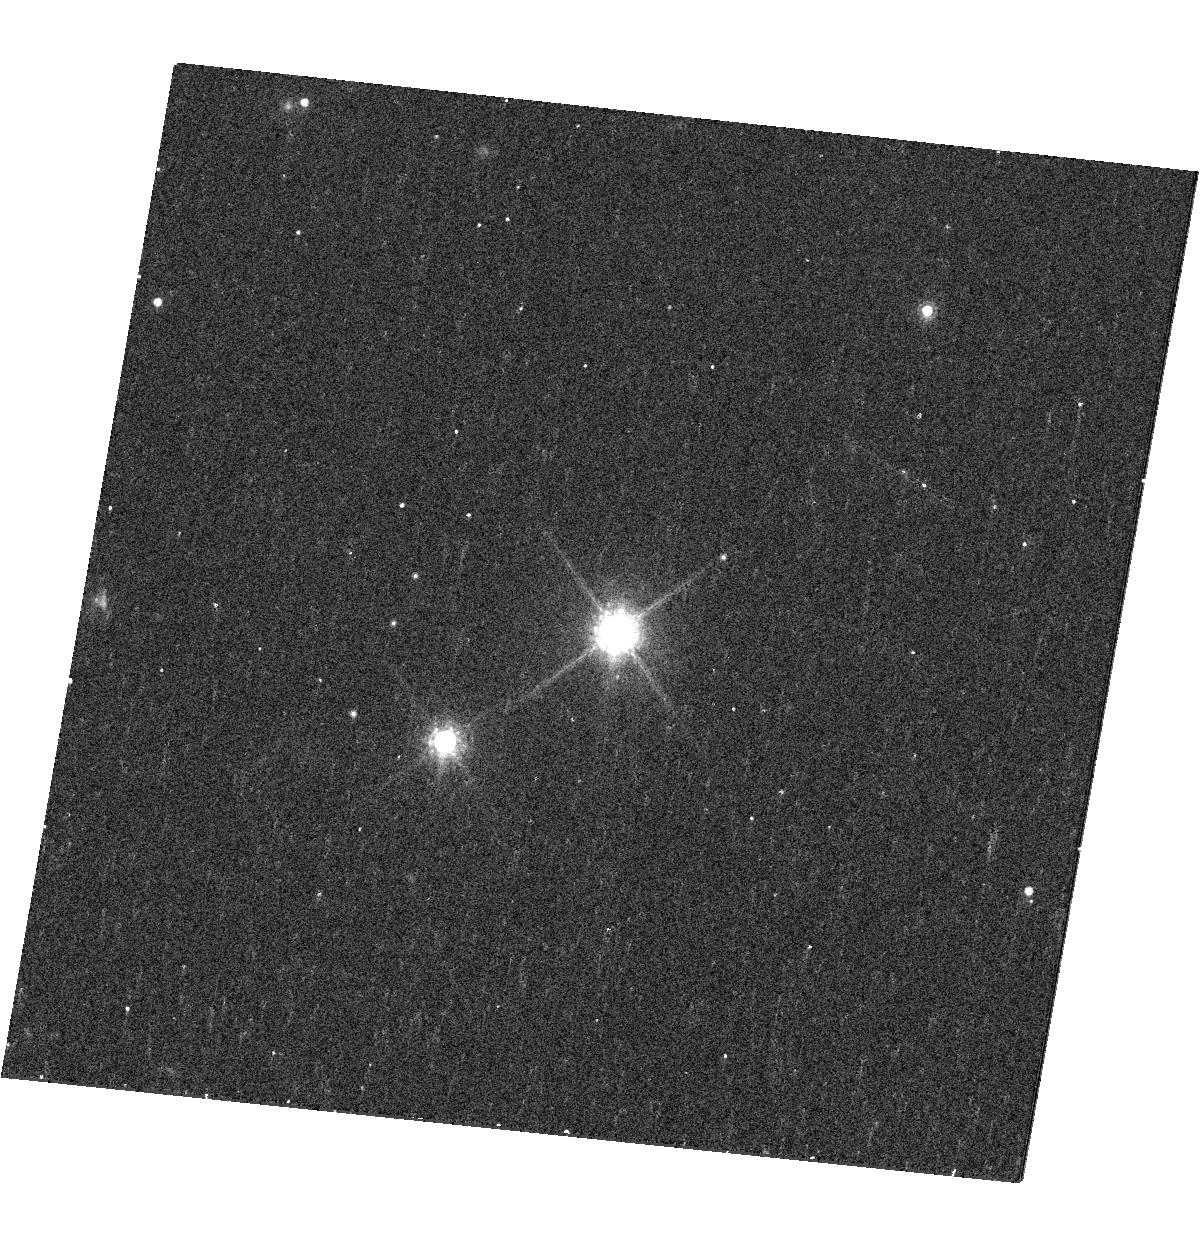
Target: 2M1207. Instrument: WFC3/UVIS. Filter: F850LP. Exposure: 13 min. Observation ID: hst_12507_14_wfc3_uvis_f850lp_ibsm14

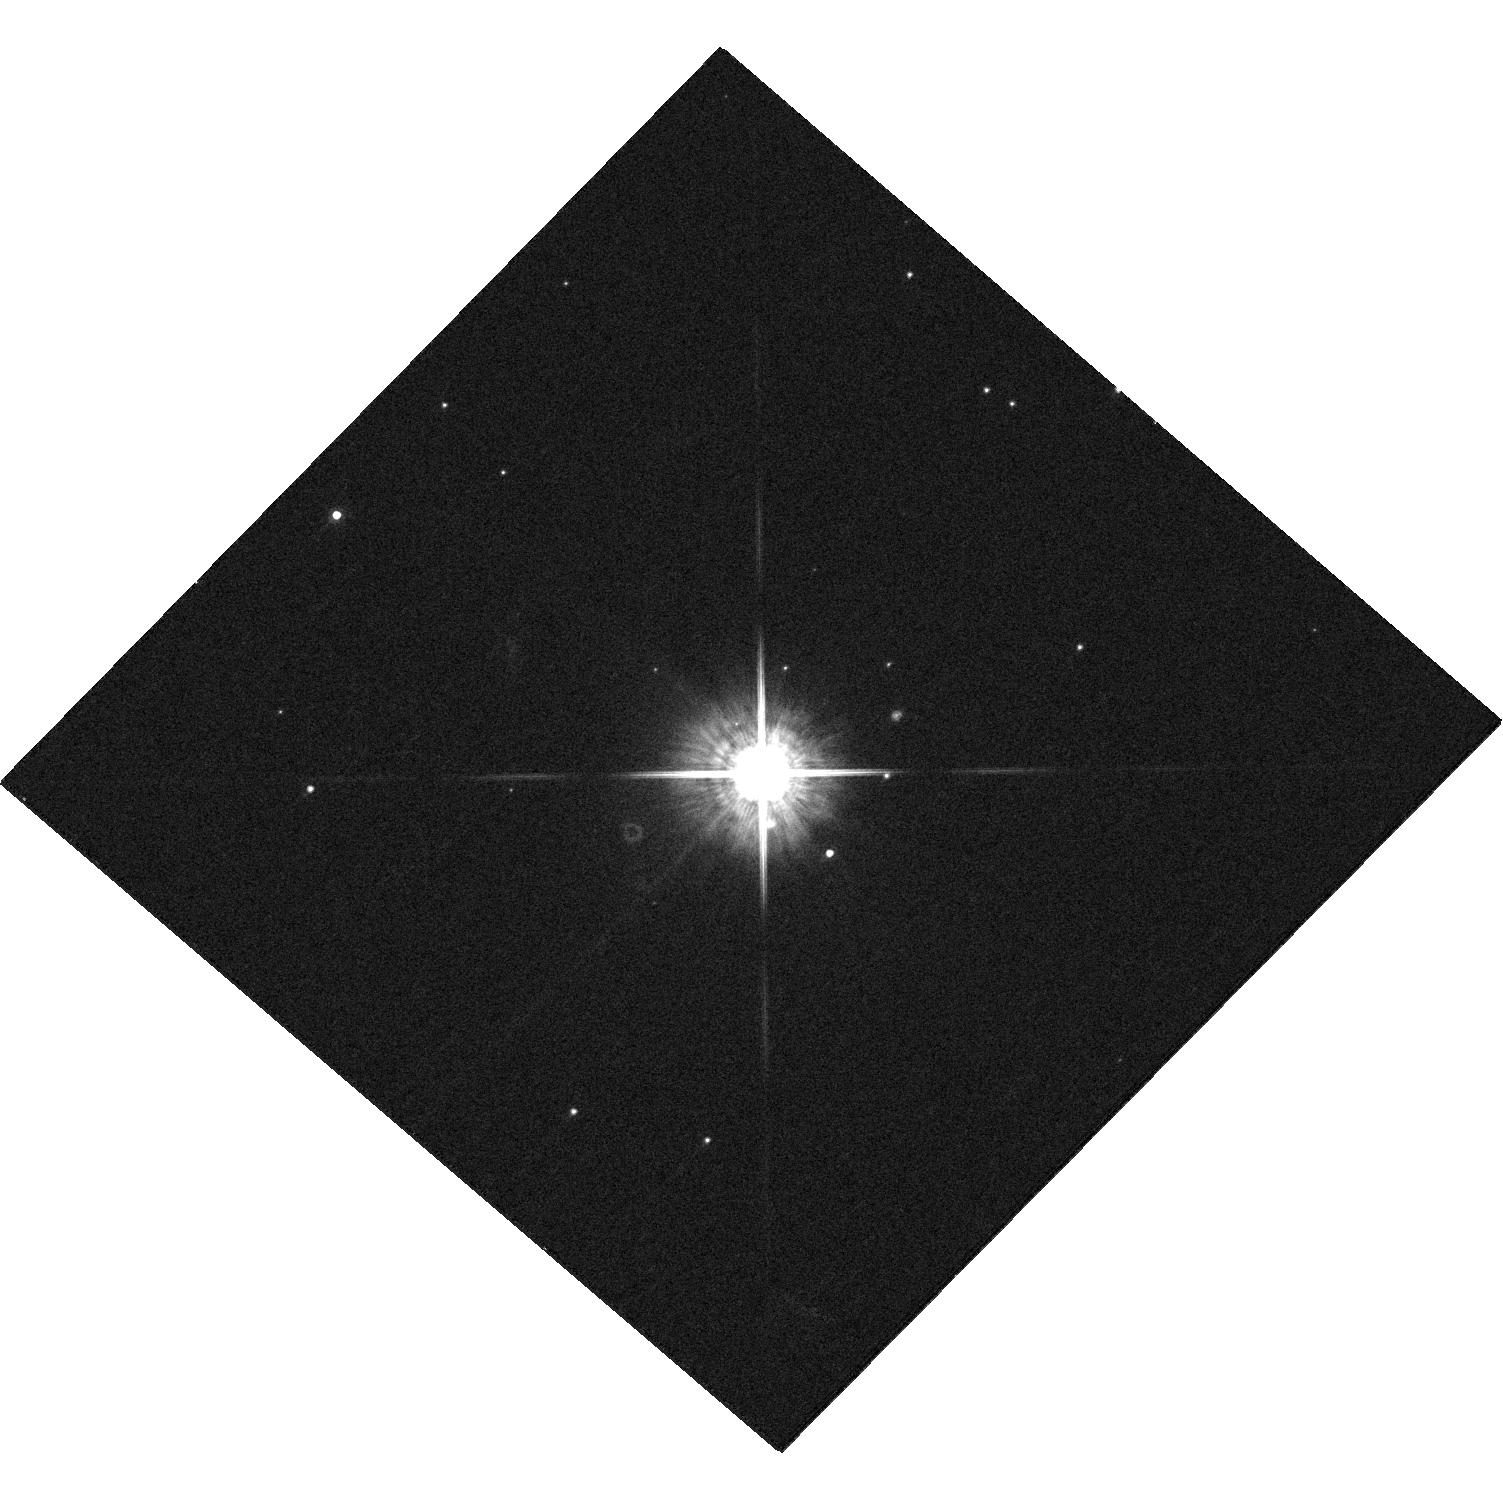
Target: 1RXSJ1609. Instrument: WFC3/UVIS. Filter: F775W. Exposure: 4 min. Observation ID: hst_12507_23_wfc3_uvis_f775w_ibsm23

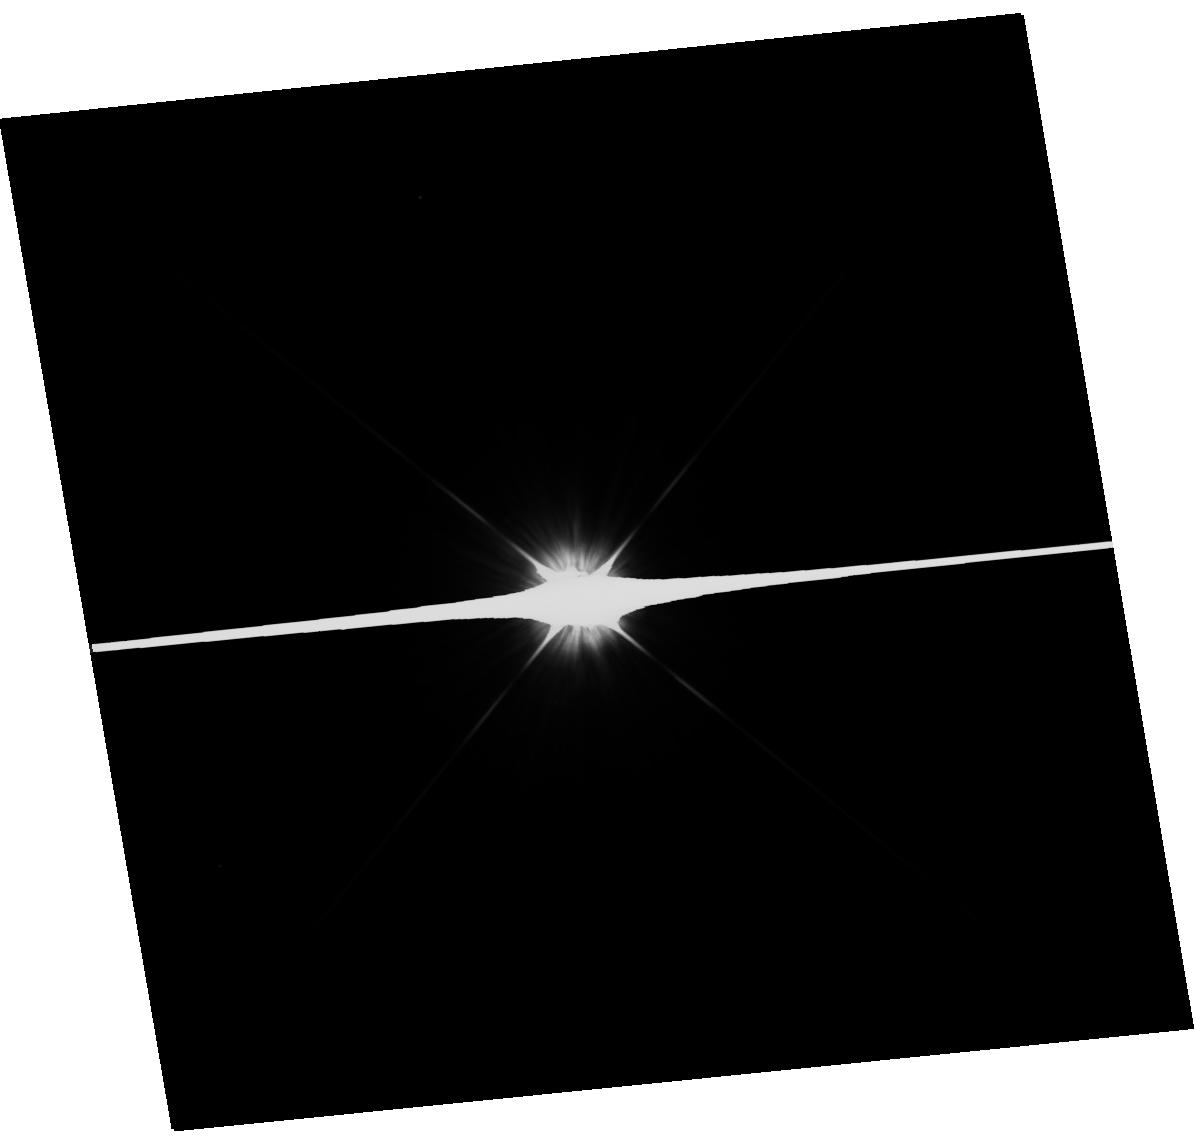
Target: HR7329. Instrument: WFC3/UVIS. Filter: F475W. Exposure: 1 min. Observation ID: hst_12507_17_wfc3_uvis_f475w_ibsm17

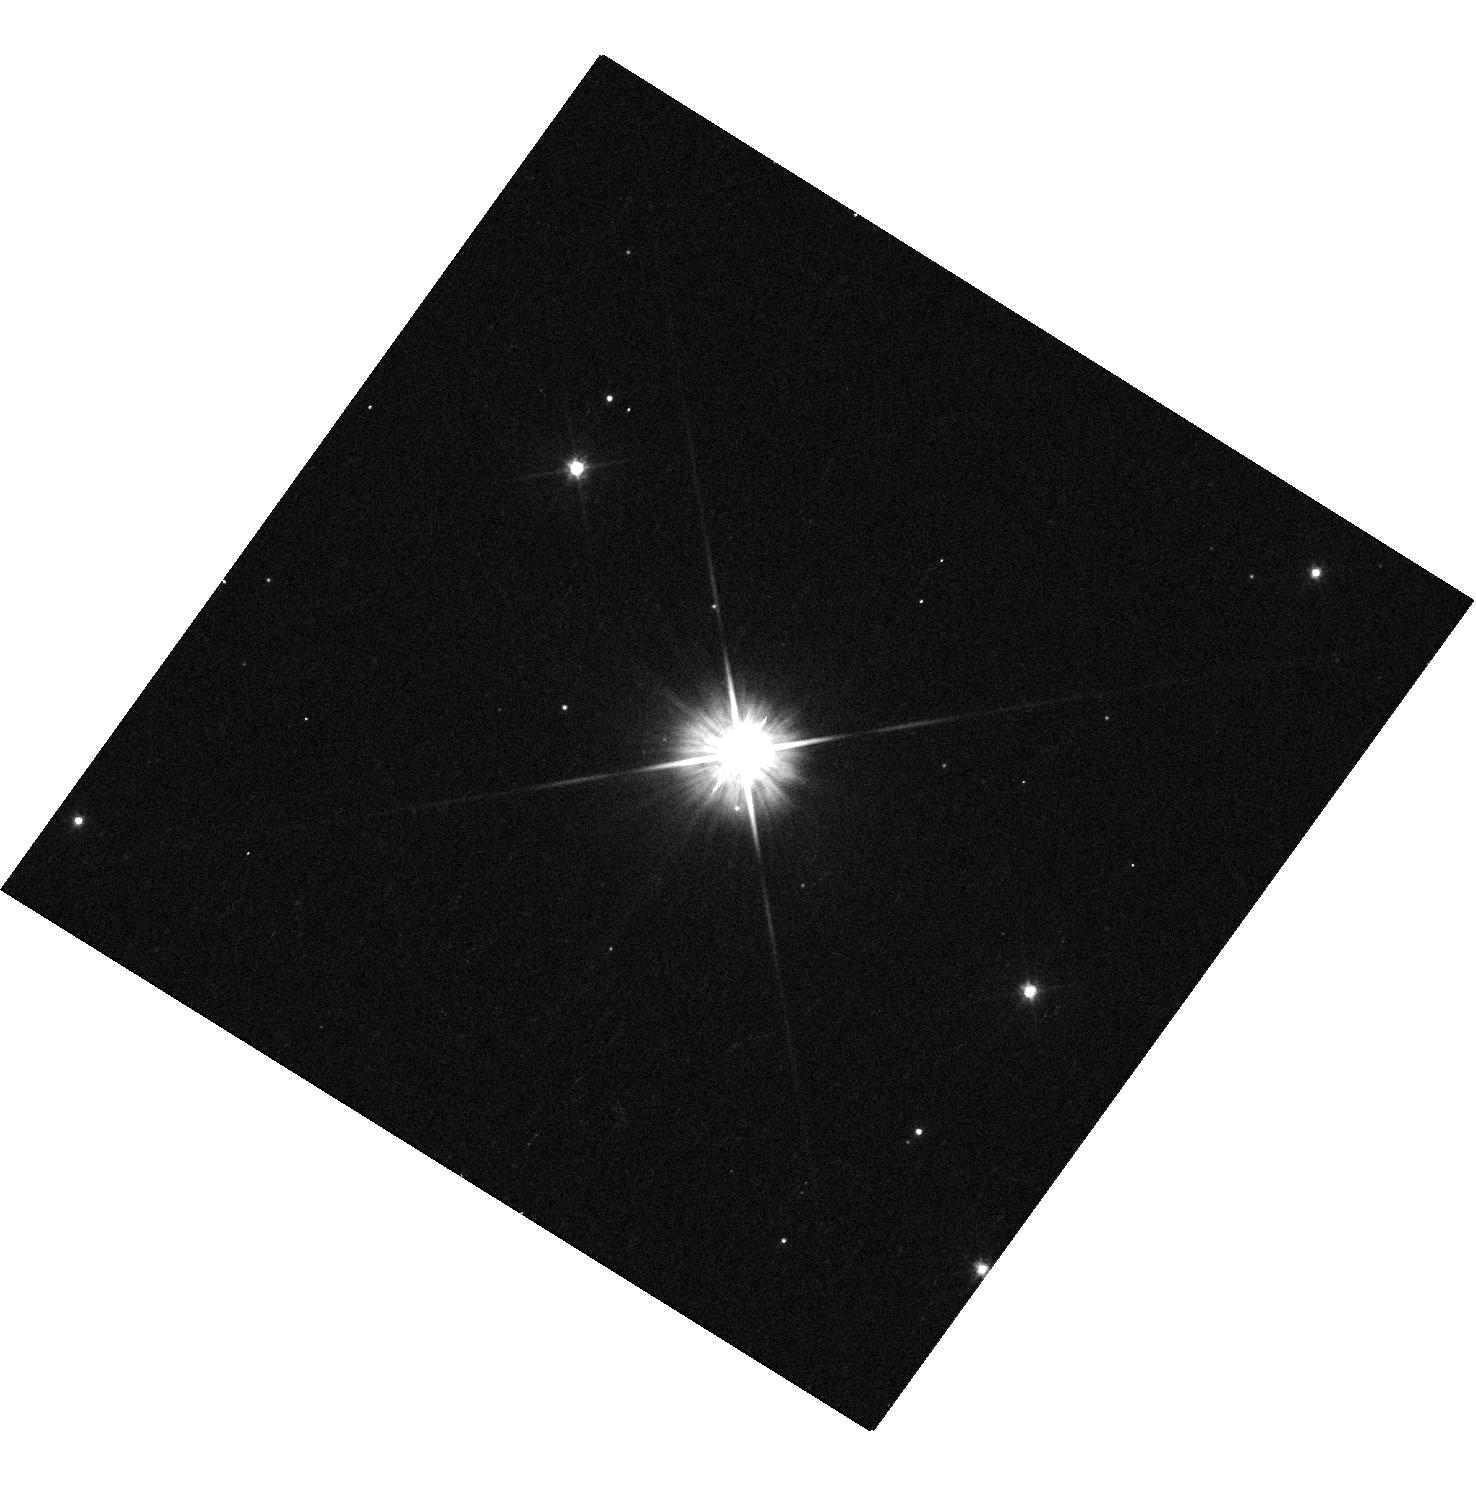
Target: GSC6214-210. Instrument: WFC3/UVIS. Filter: F555W. Exposure: 4 min. Observation ID: hst_12507_21_wfc3_uvis_f555w_ibsm21

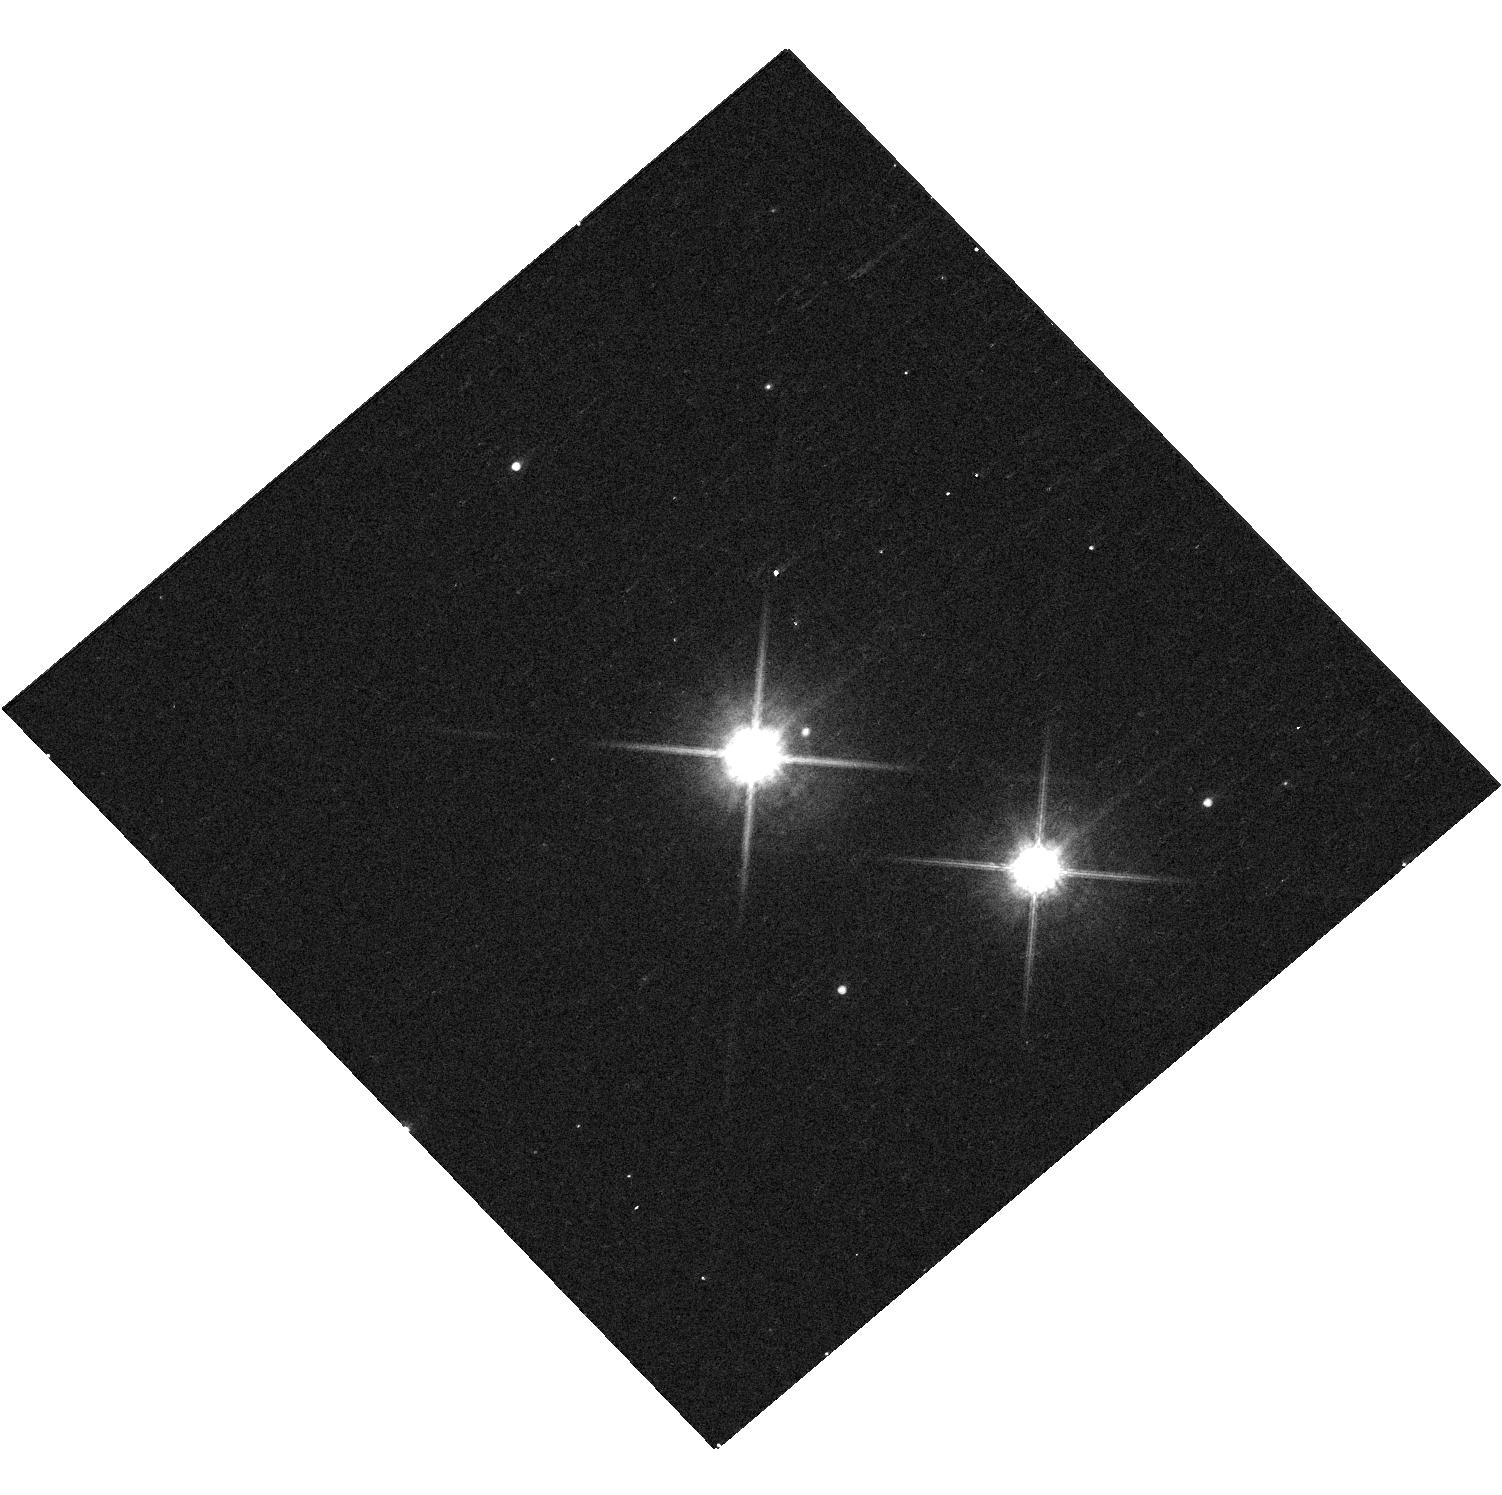
Target: FWTAU. Instrument: WFC3/UVIS. Filter: F850LP. Exposure: 4 min. Observation ID: hst_12507_24_wfc3_uvis_f850lp_ibsm24

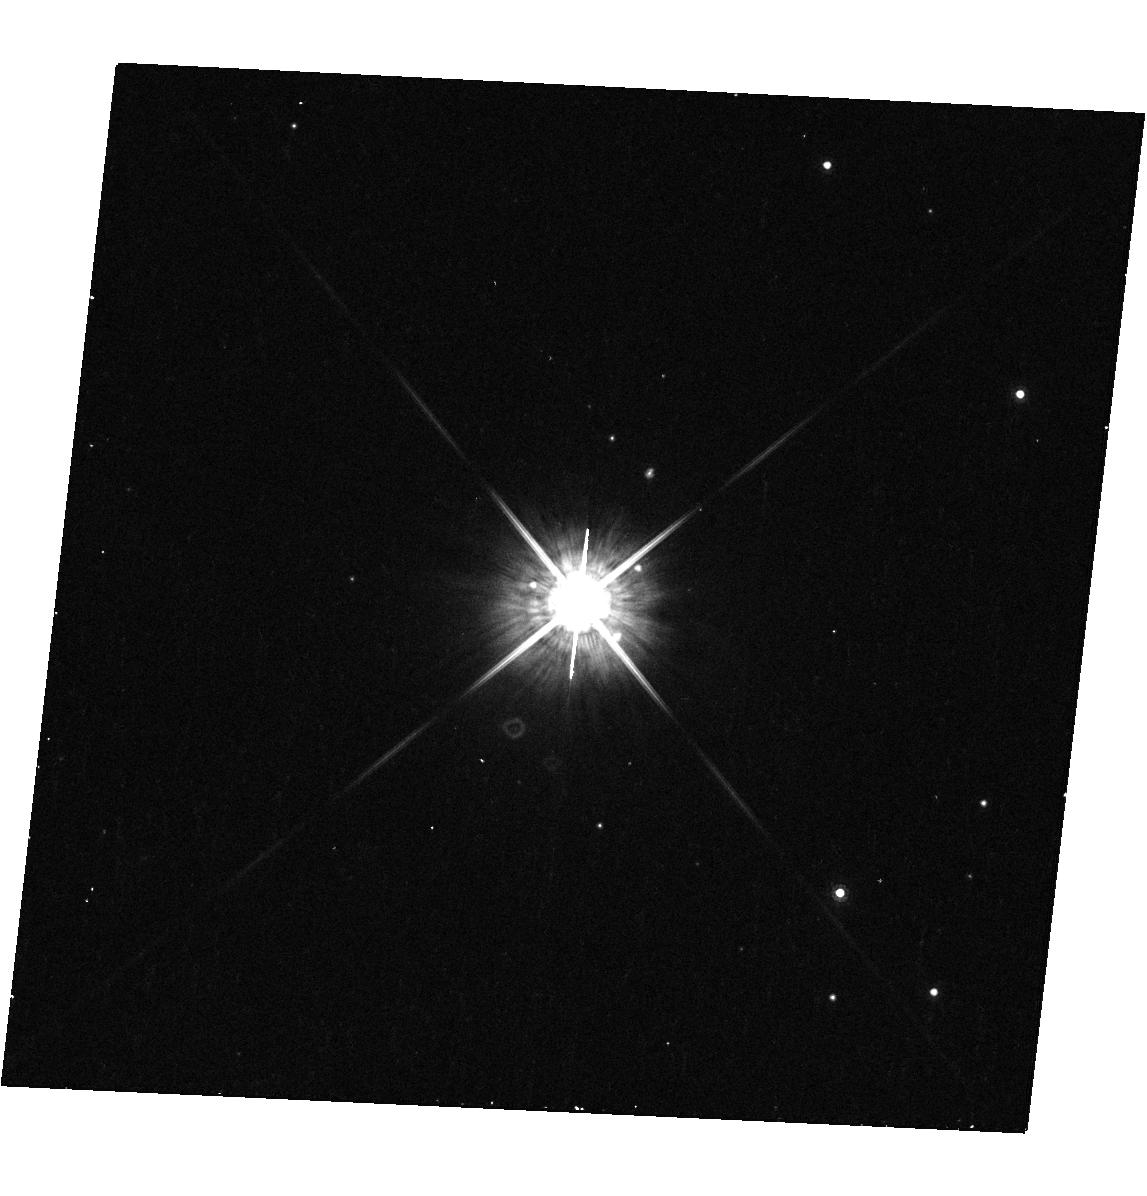
Target: CTCHA. Instrument: WFC3/UVIS. Filter: F775W. Exposure: 5 min. Observation ID: hst_12507_15_wfc3_uvis_f775w_ibsm15

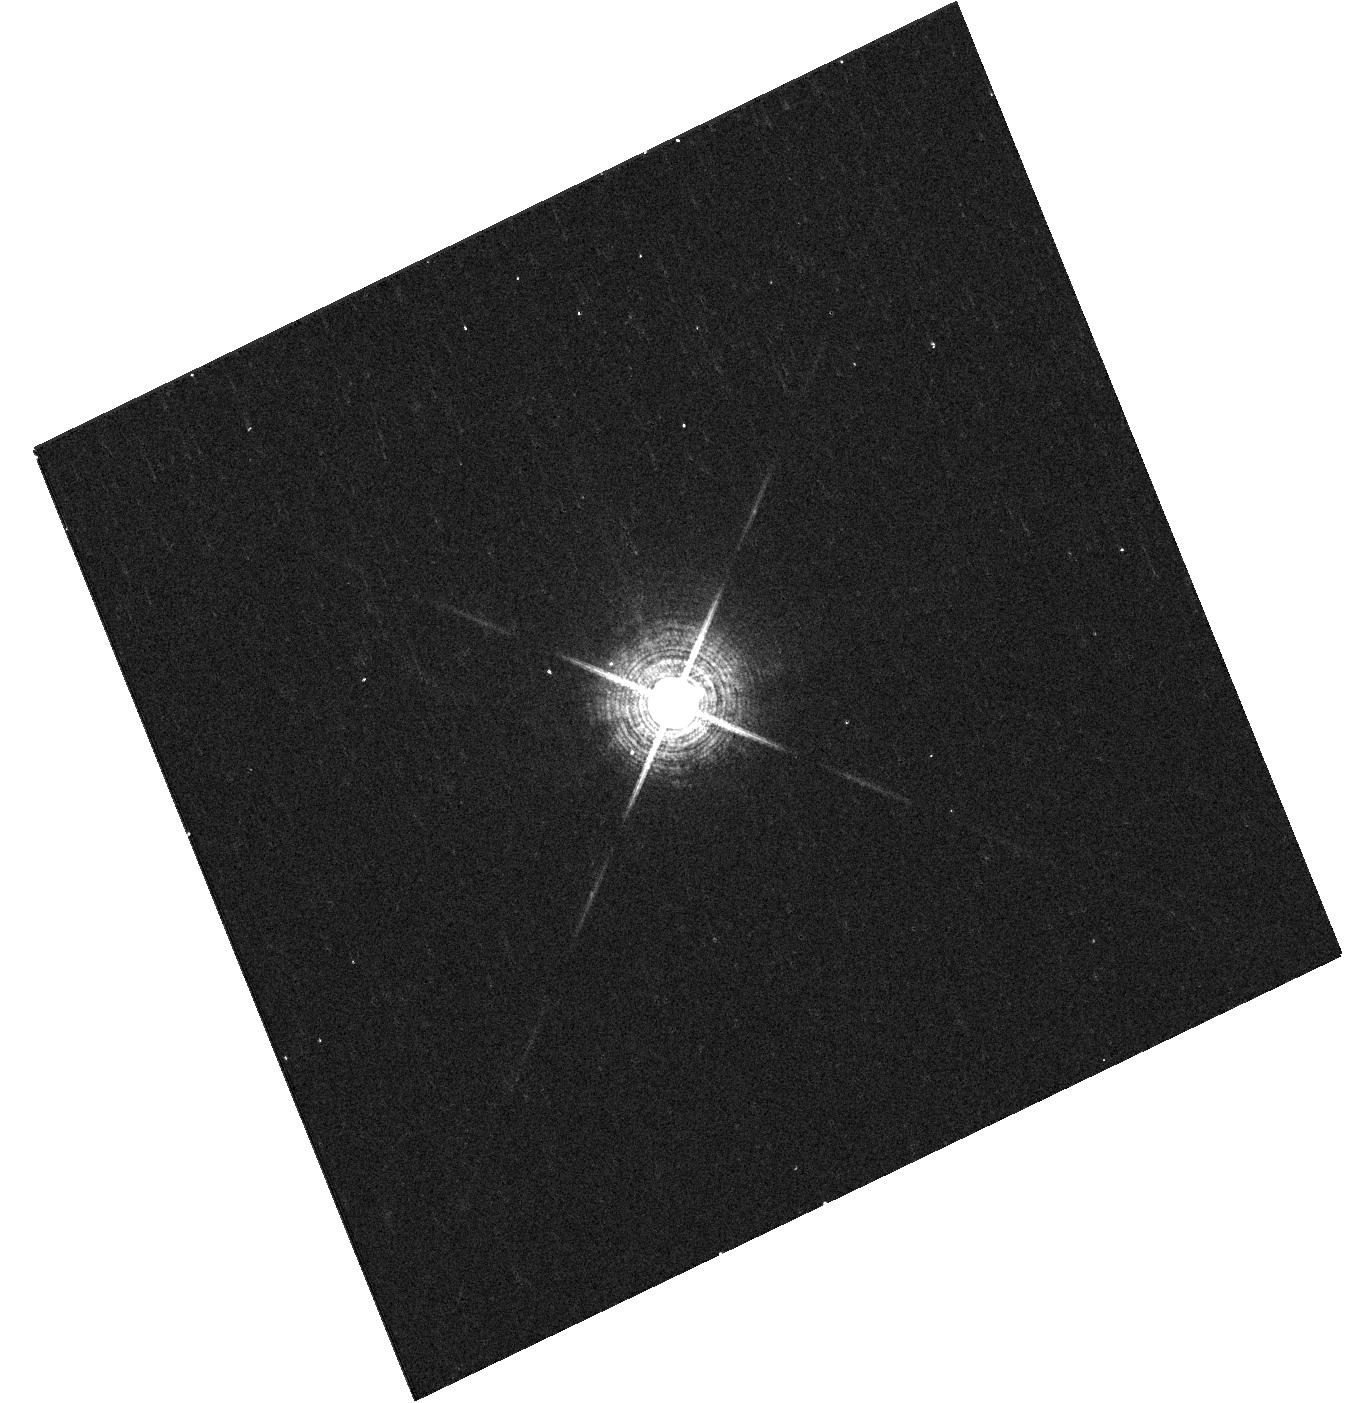
Target: GSC8047. Instrument: WFC3/UVIS. Filter: F673N. Exposure: 7 min. Observation ID: hst_12507_19_wfc3_uvis_f673n_ibsm19

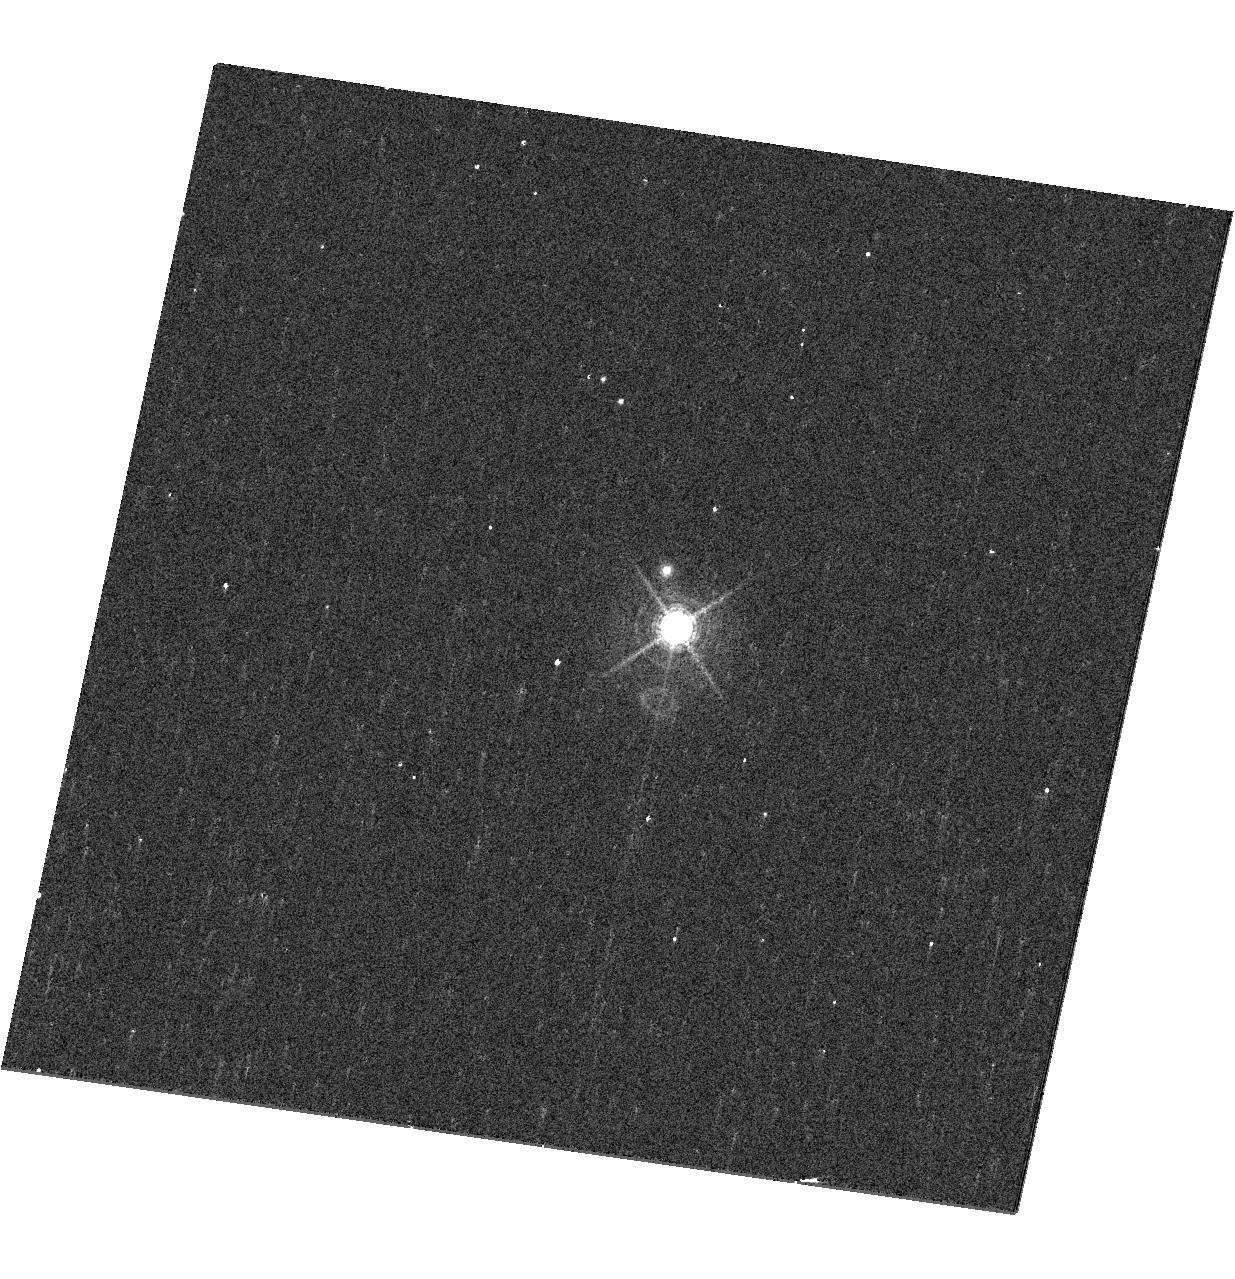
Target: PDS70. Instrument: WFC3/UVIS. Filter: F656N. Exposure: 6 min. Observation ID: hst_12507_18_wfc3_uvis_f656n_ibsm18

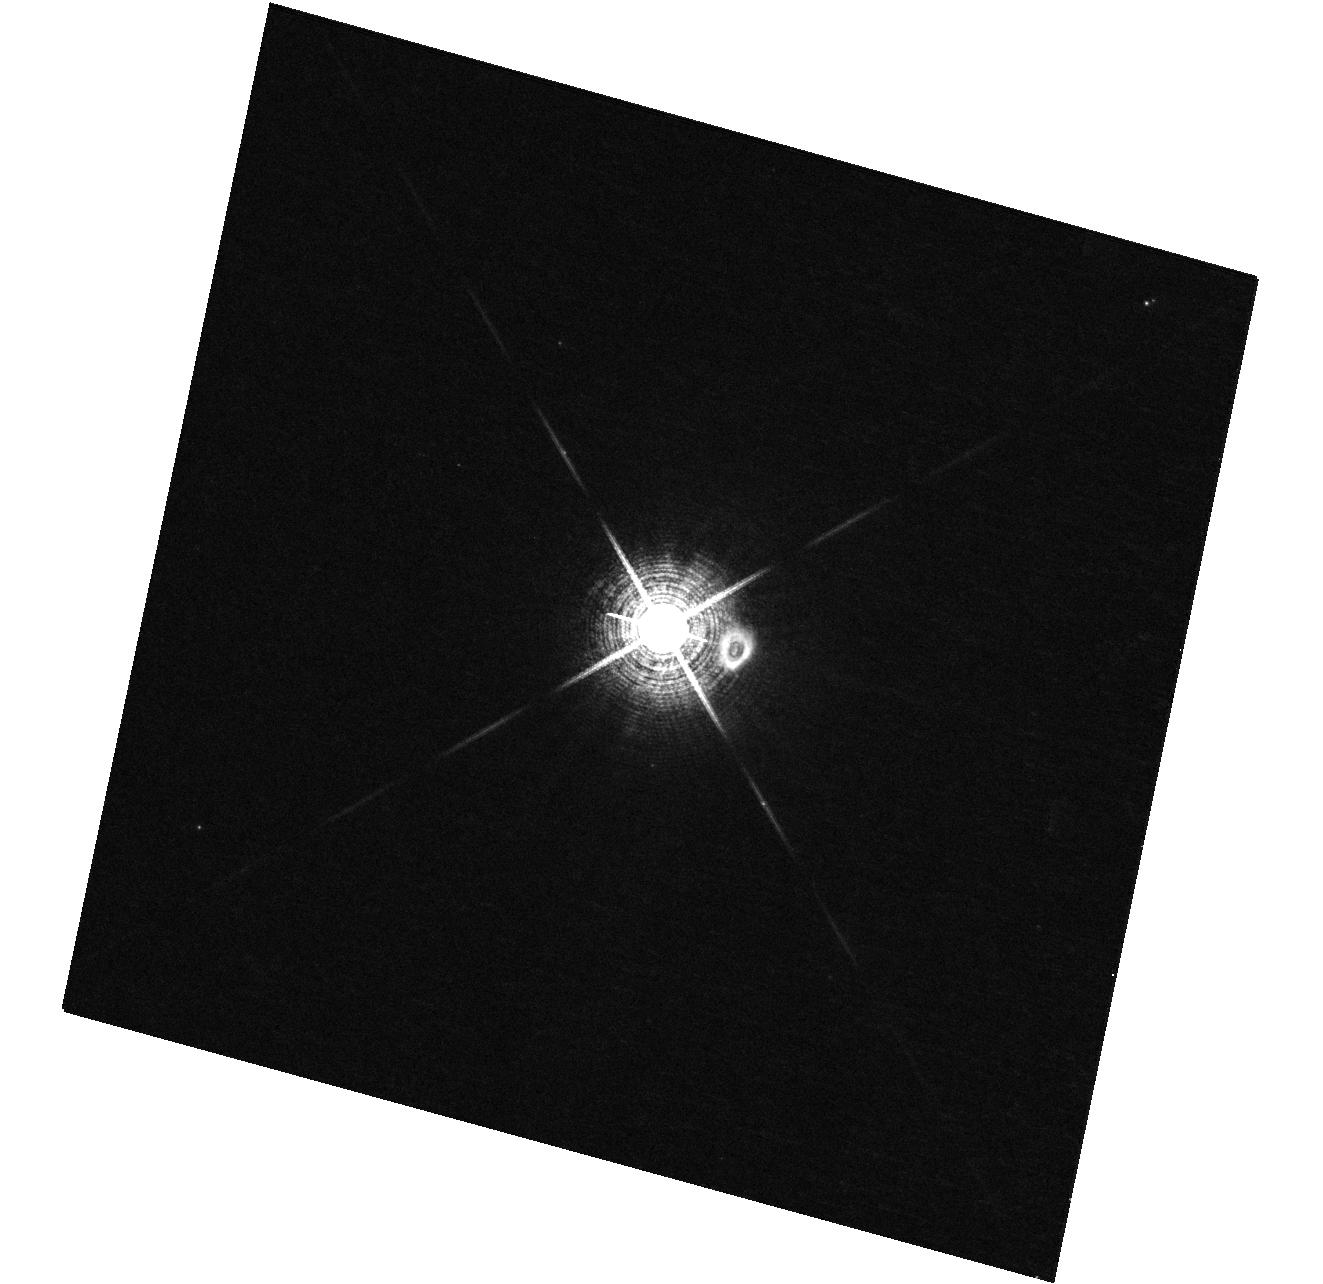
Target: ABPIC. Instrument: WFC3/UVIS. Filter: F656N. Exposure: 40 min. Observation ID: hst_12507_22_wfc3_uvis_f656n_ibsm22

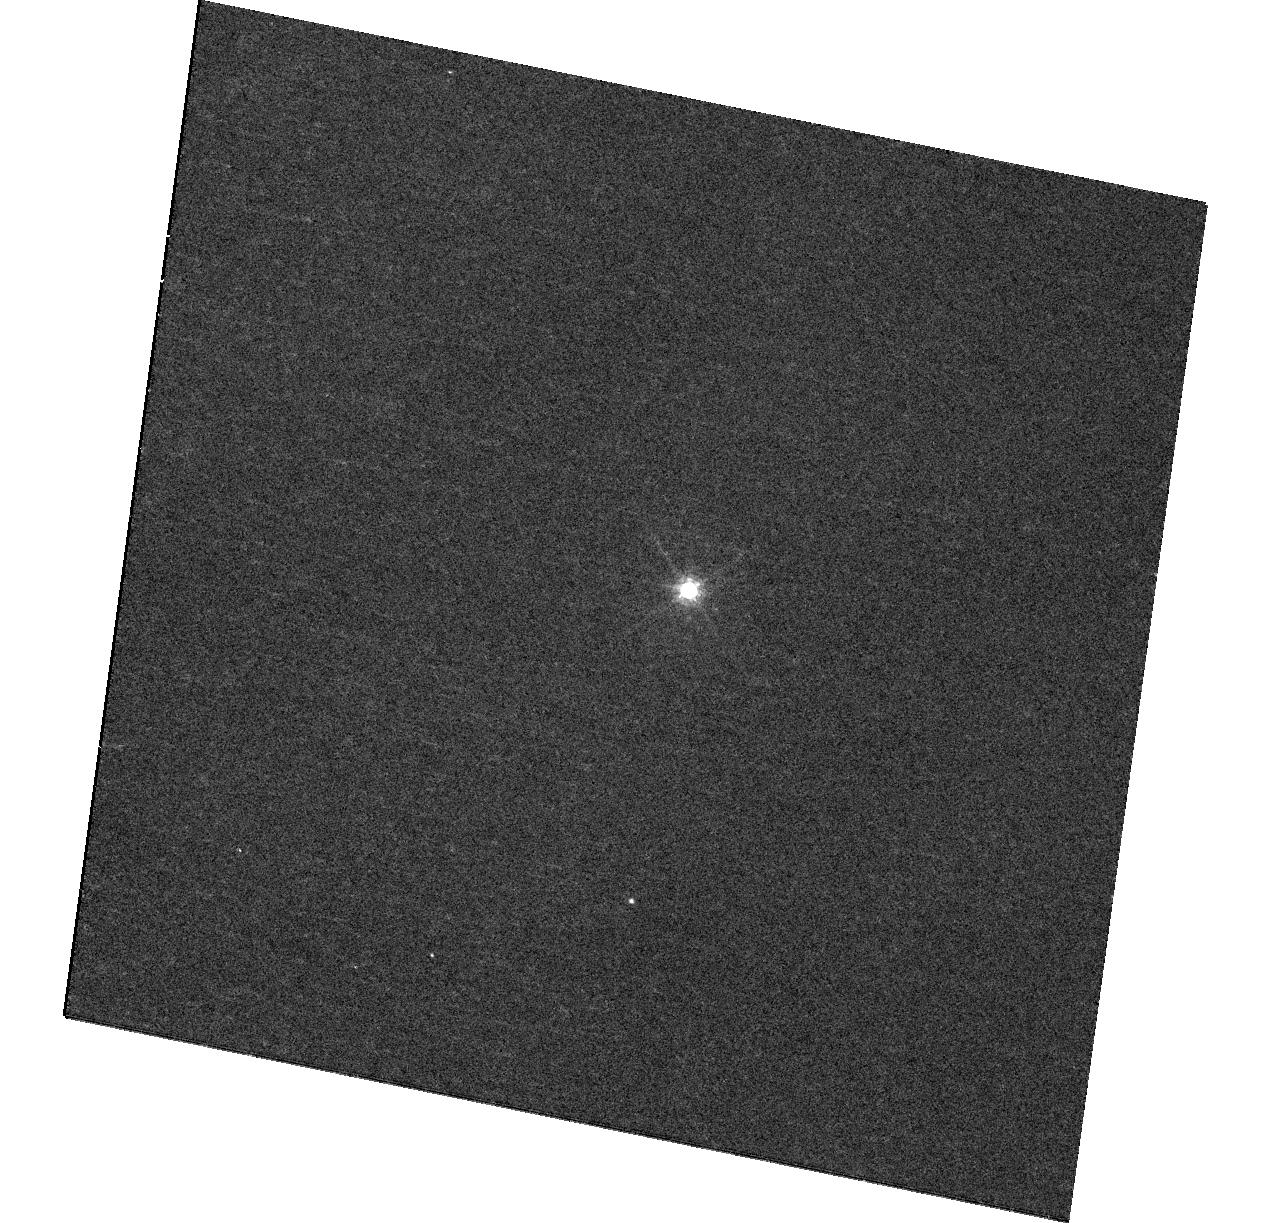
Target: CHXR73. Instrument: WFC3/UVIS. Filter: F625W. Exposure: 30 min. Observation ID: hst_12507_13_wfc3_uvis_f625w_ibsm13

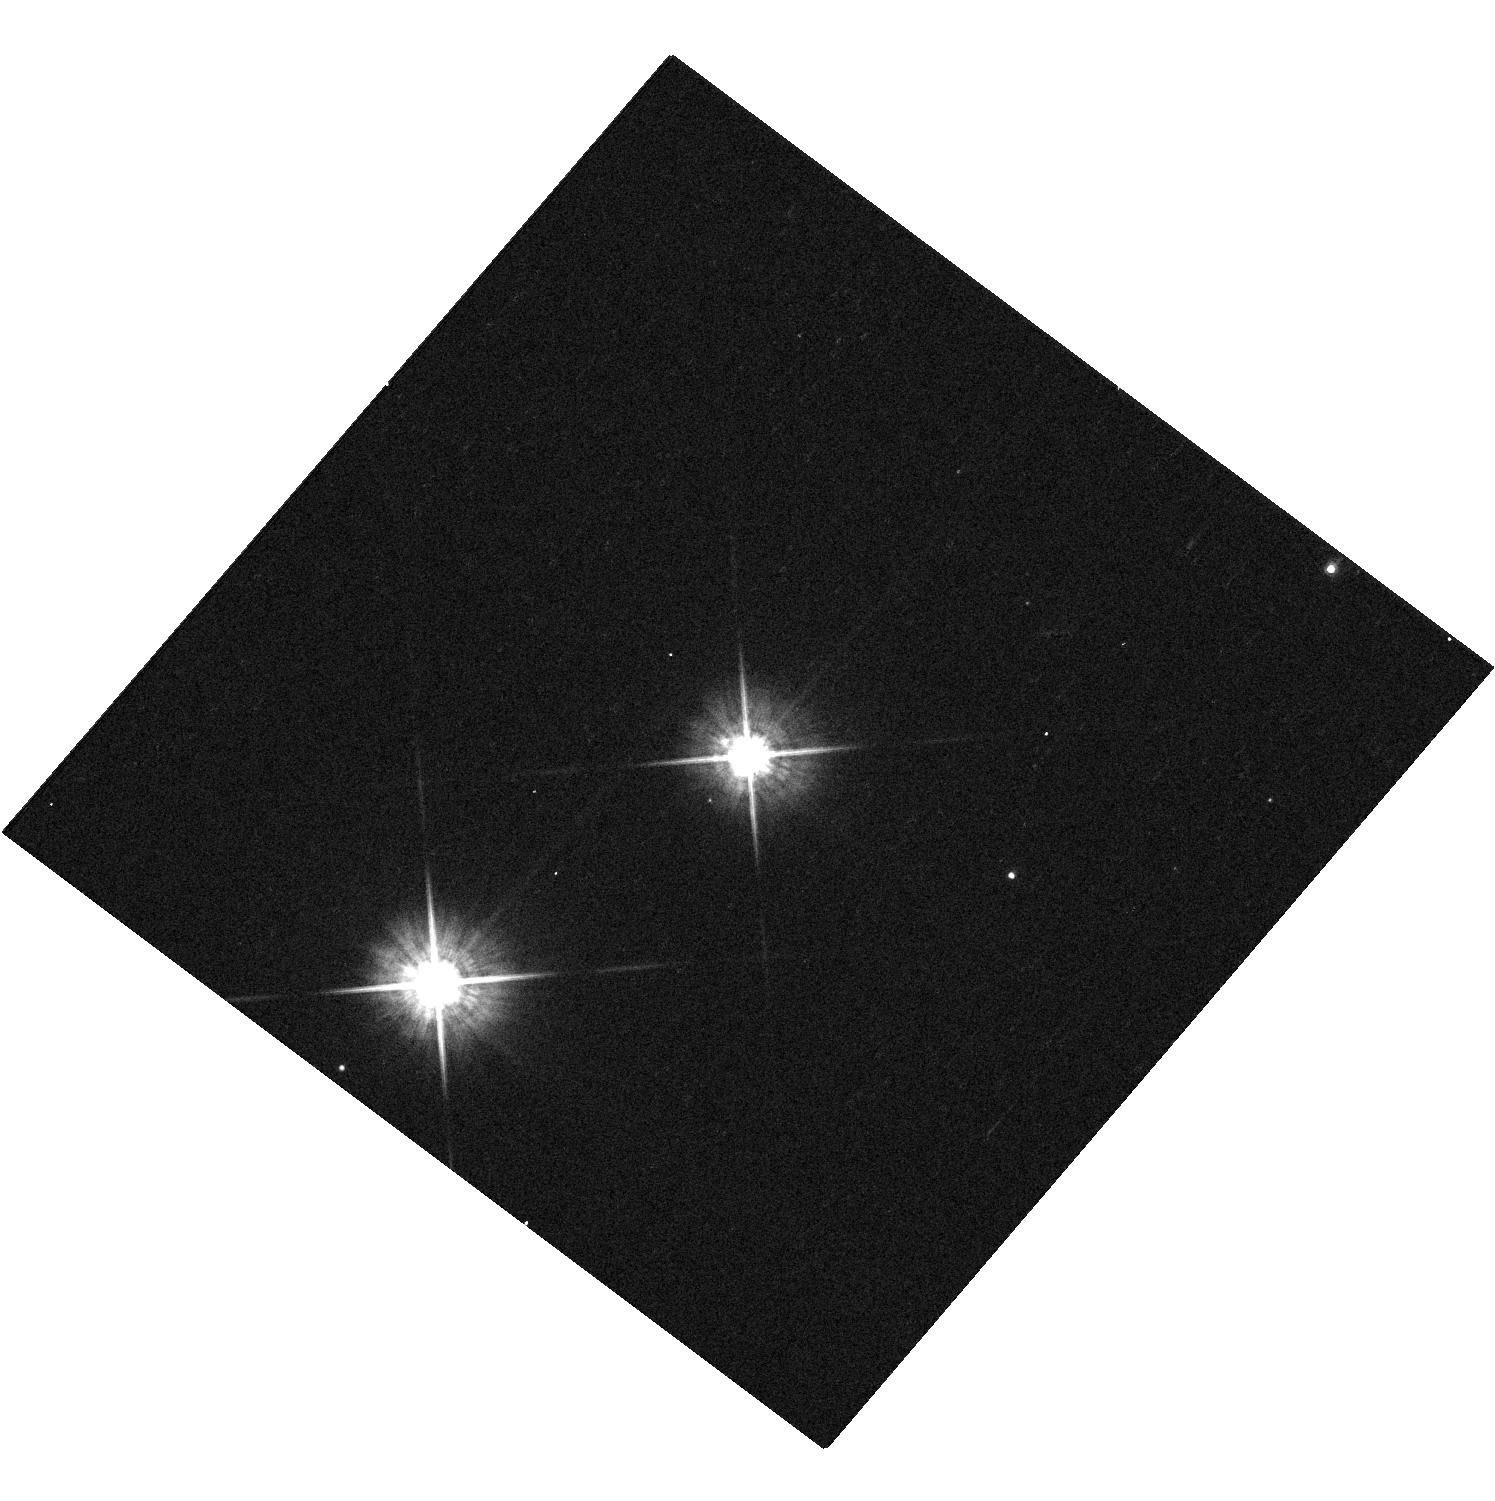
Target: DHTAU. Instrument: WFC3/UVIS. Filter: F625W. Exposure: 2 min. Observation ID: hst_12507_20_wfc3_uvis_f625w_ibsm20

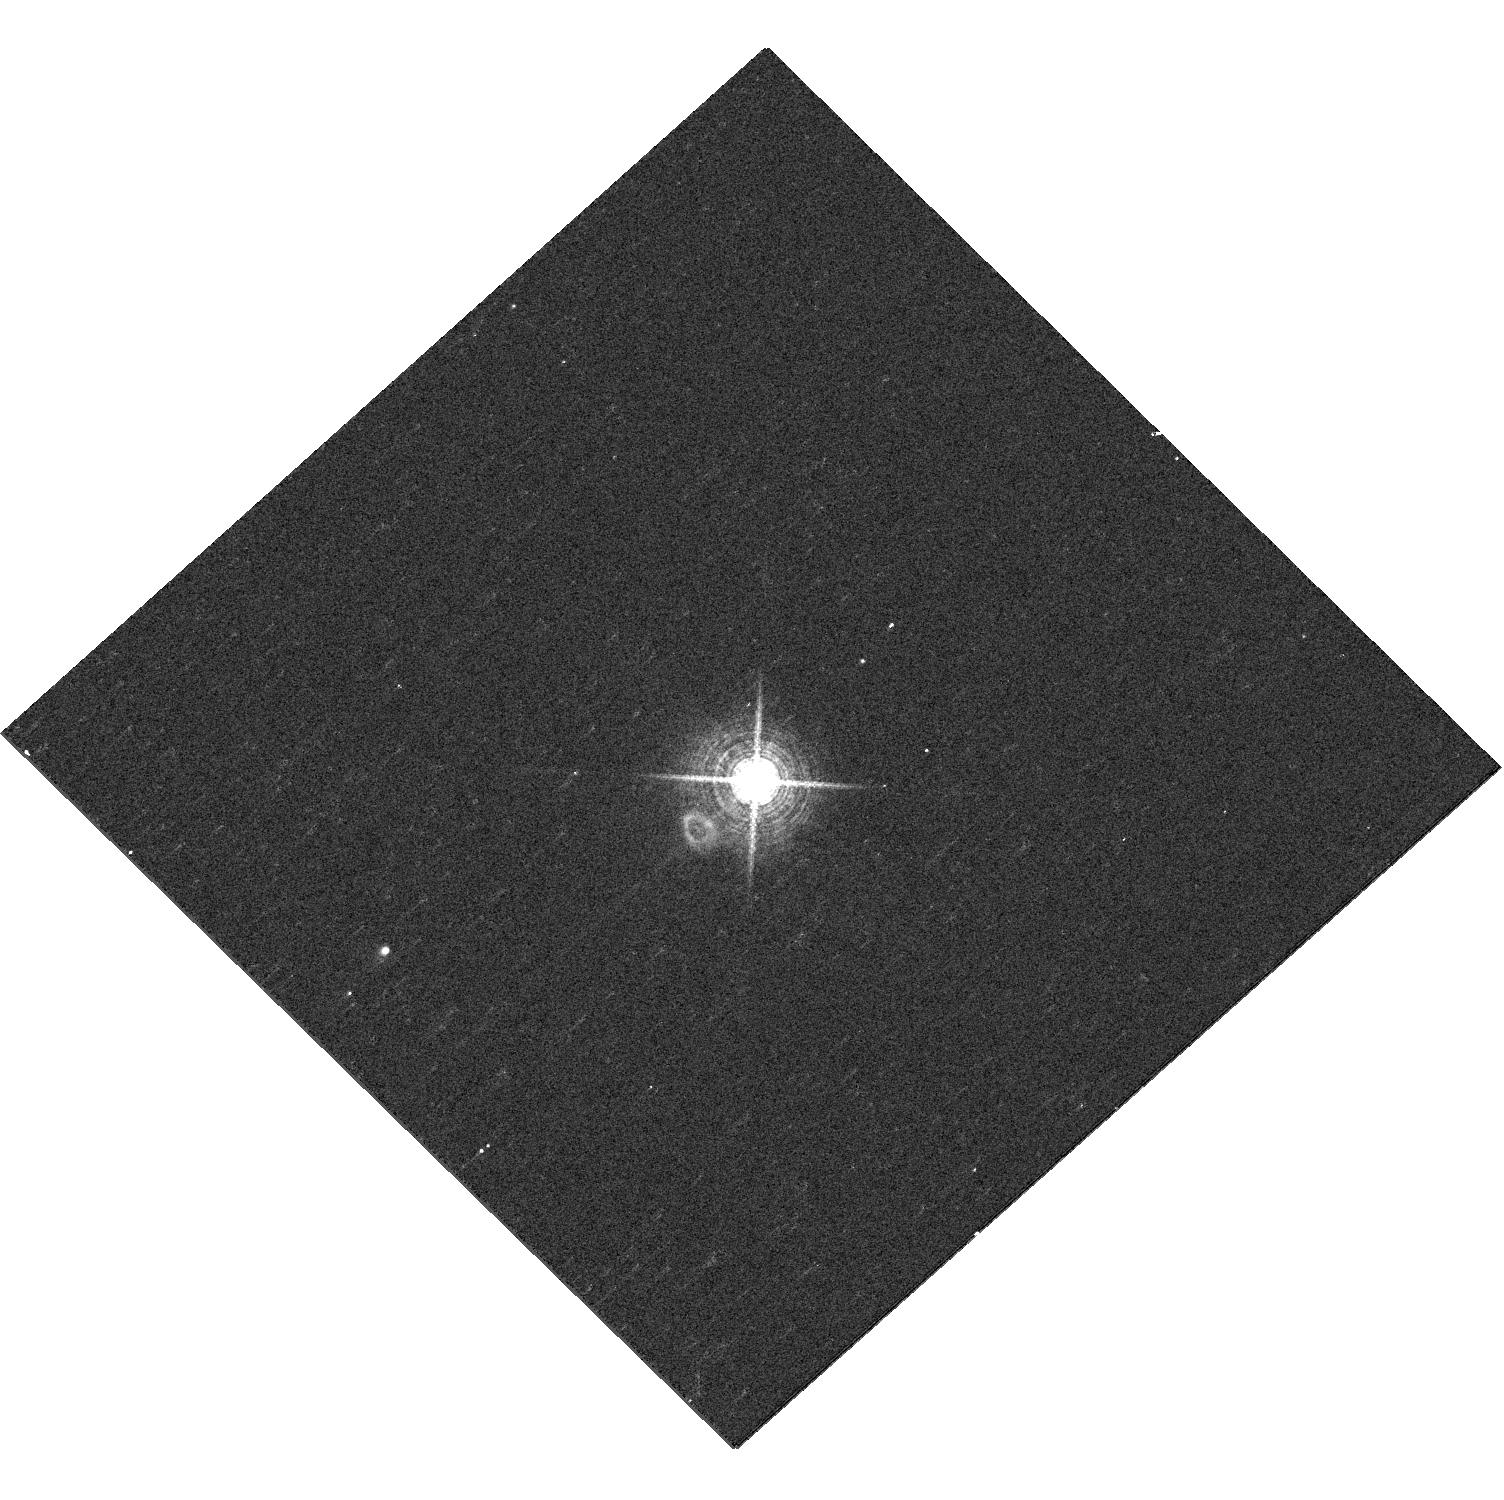
Target: GQLUP. Instrument: WFC3/UVIS. Filter: F656N. Exposure: 4 min. Observation ID: hst_12507_16_wfc3_uvis_f656n_ibsm16

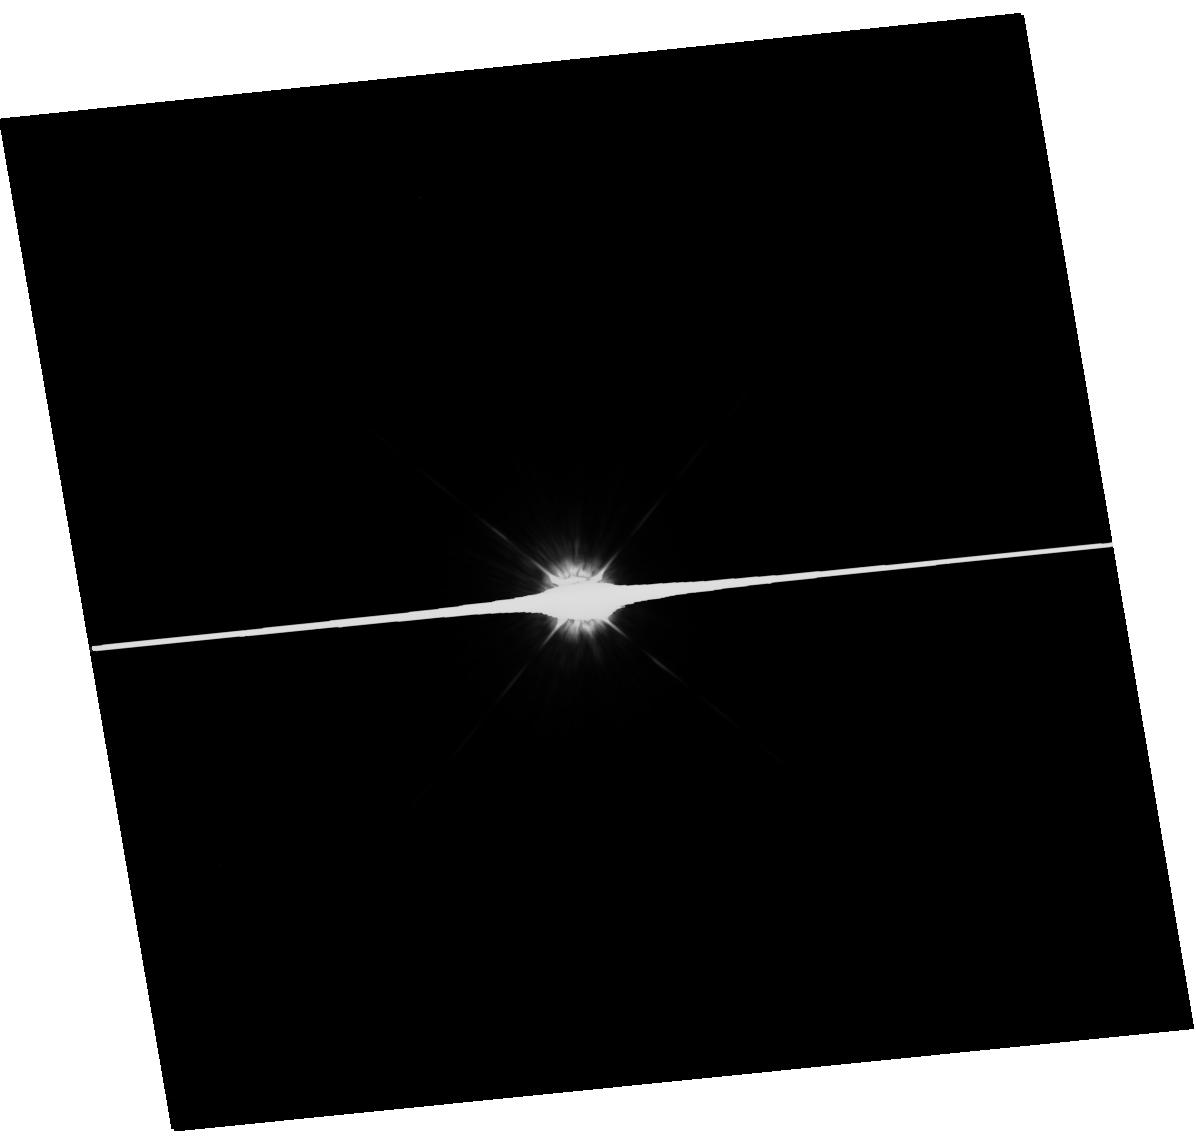
Target: HR7329. Instrument: WFC3/UVIS. Filter: F336W. Exposure: 4 min. Observation ID: hst_12507_17_wfc3_uvis_f336w_ibsm17

The Formation and Fundamental Properties of Wide Planetary-Mass Companions (PI: Kraus, Adam L.)

Over the past five years, direct imaging surveys for extrasolar planets have discovered a small but significant number of planetary-mass companions at separations >50 AU from their host stars. These wide companions pose a significant challenge to models of planet formation and of substellar atmospheres and evolution, and there are still many puzzling questions regarding their formation and fundamental properties. To address these open topics, we propose a WFC3 optical imaging survey for 25 orbits to study 12 planetary-mass companions. Our survey has three goals: 1) to use UBV and narrowband Halpha photometry to determine if (and how much) these companions are accreting out of circumplanetary disks, 2) to use broadband optical photometry to measure their temperatures and luminosities by estimating their optical spectral types, and 3) to exploit the stable HST PSF to test whether any of the companions are marginally resolved binary pairs. None of these goals can be pursued from the ground, where high-resolution observing techniques are limited to near-infrared wavelengths and yield less stable PSFs.